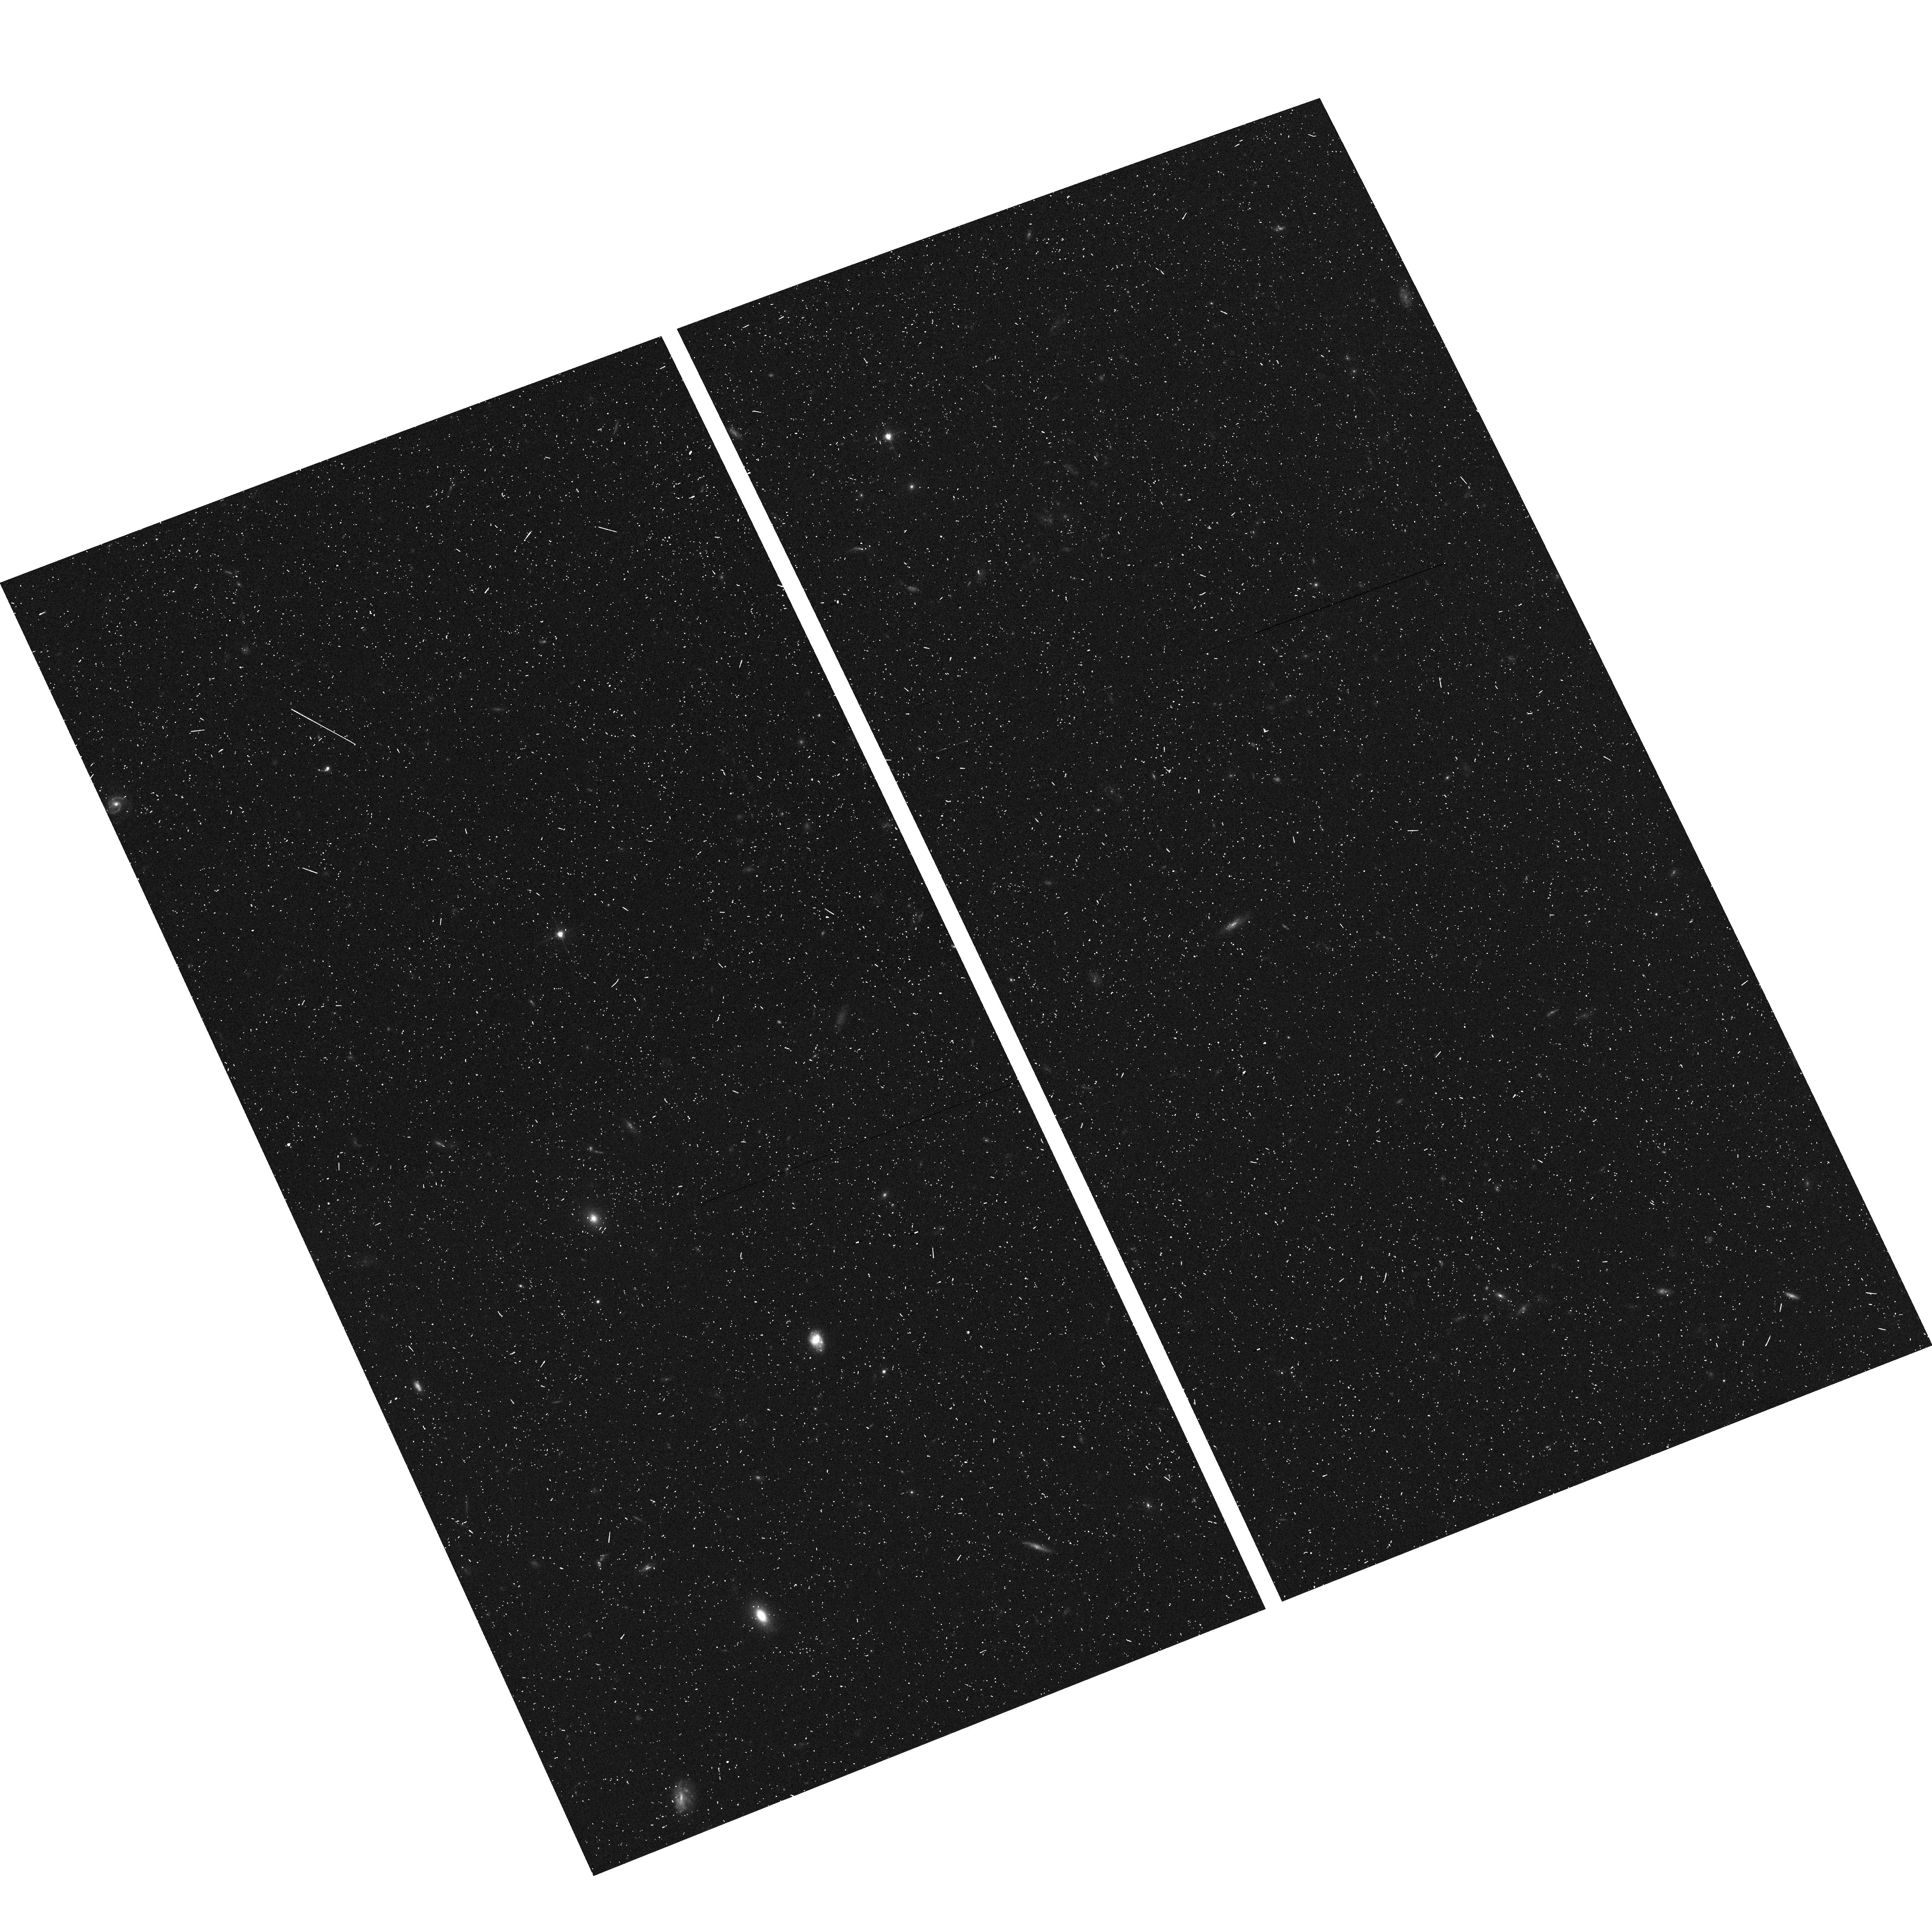
Target: CDF-N-PEARS-2
Instrument: ACS/WFC
Filter: F606W
Exposure: 7 min
Observation ID: hst_10530_h8_acs_wfc_f606w_j9fah8

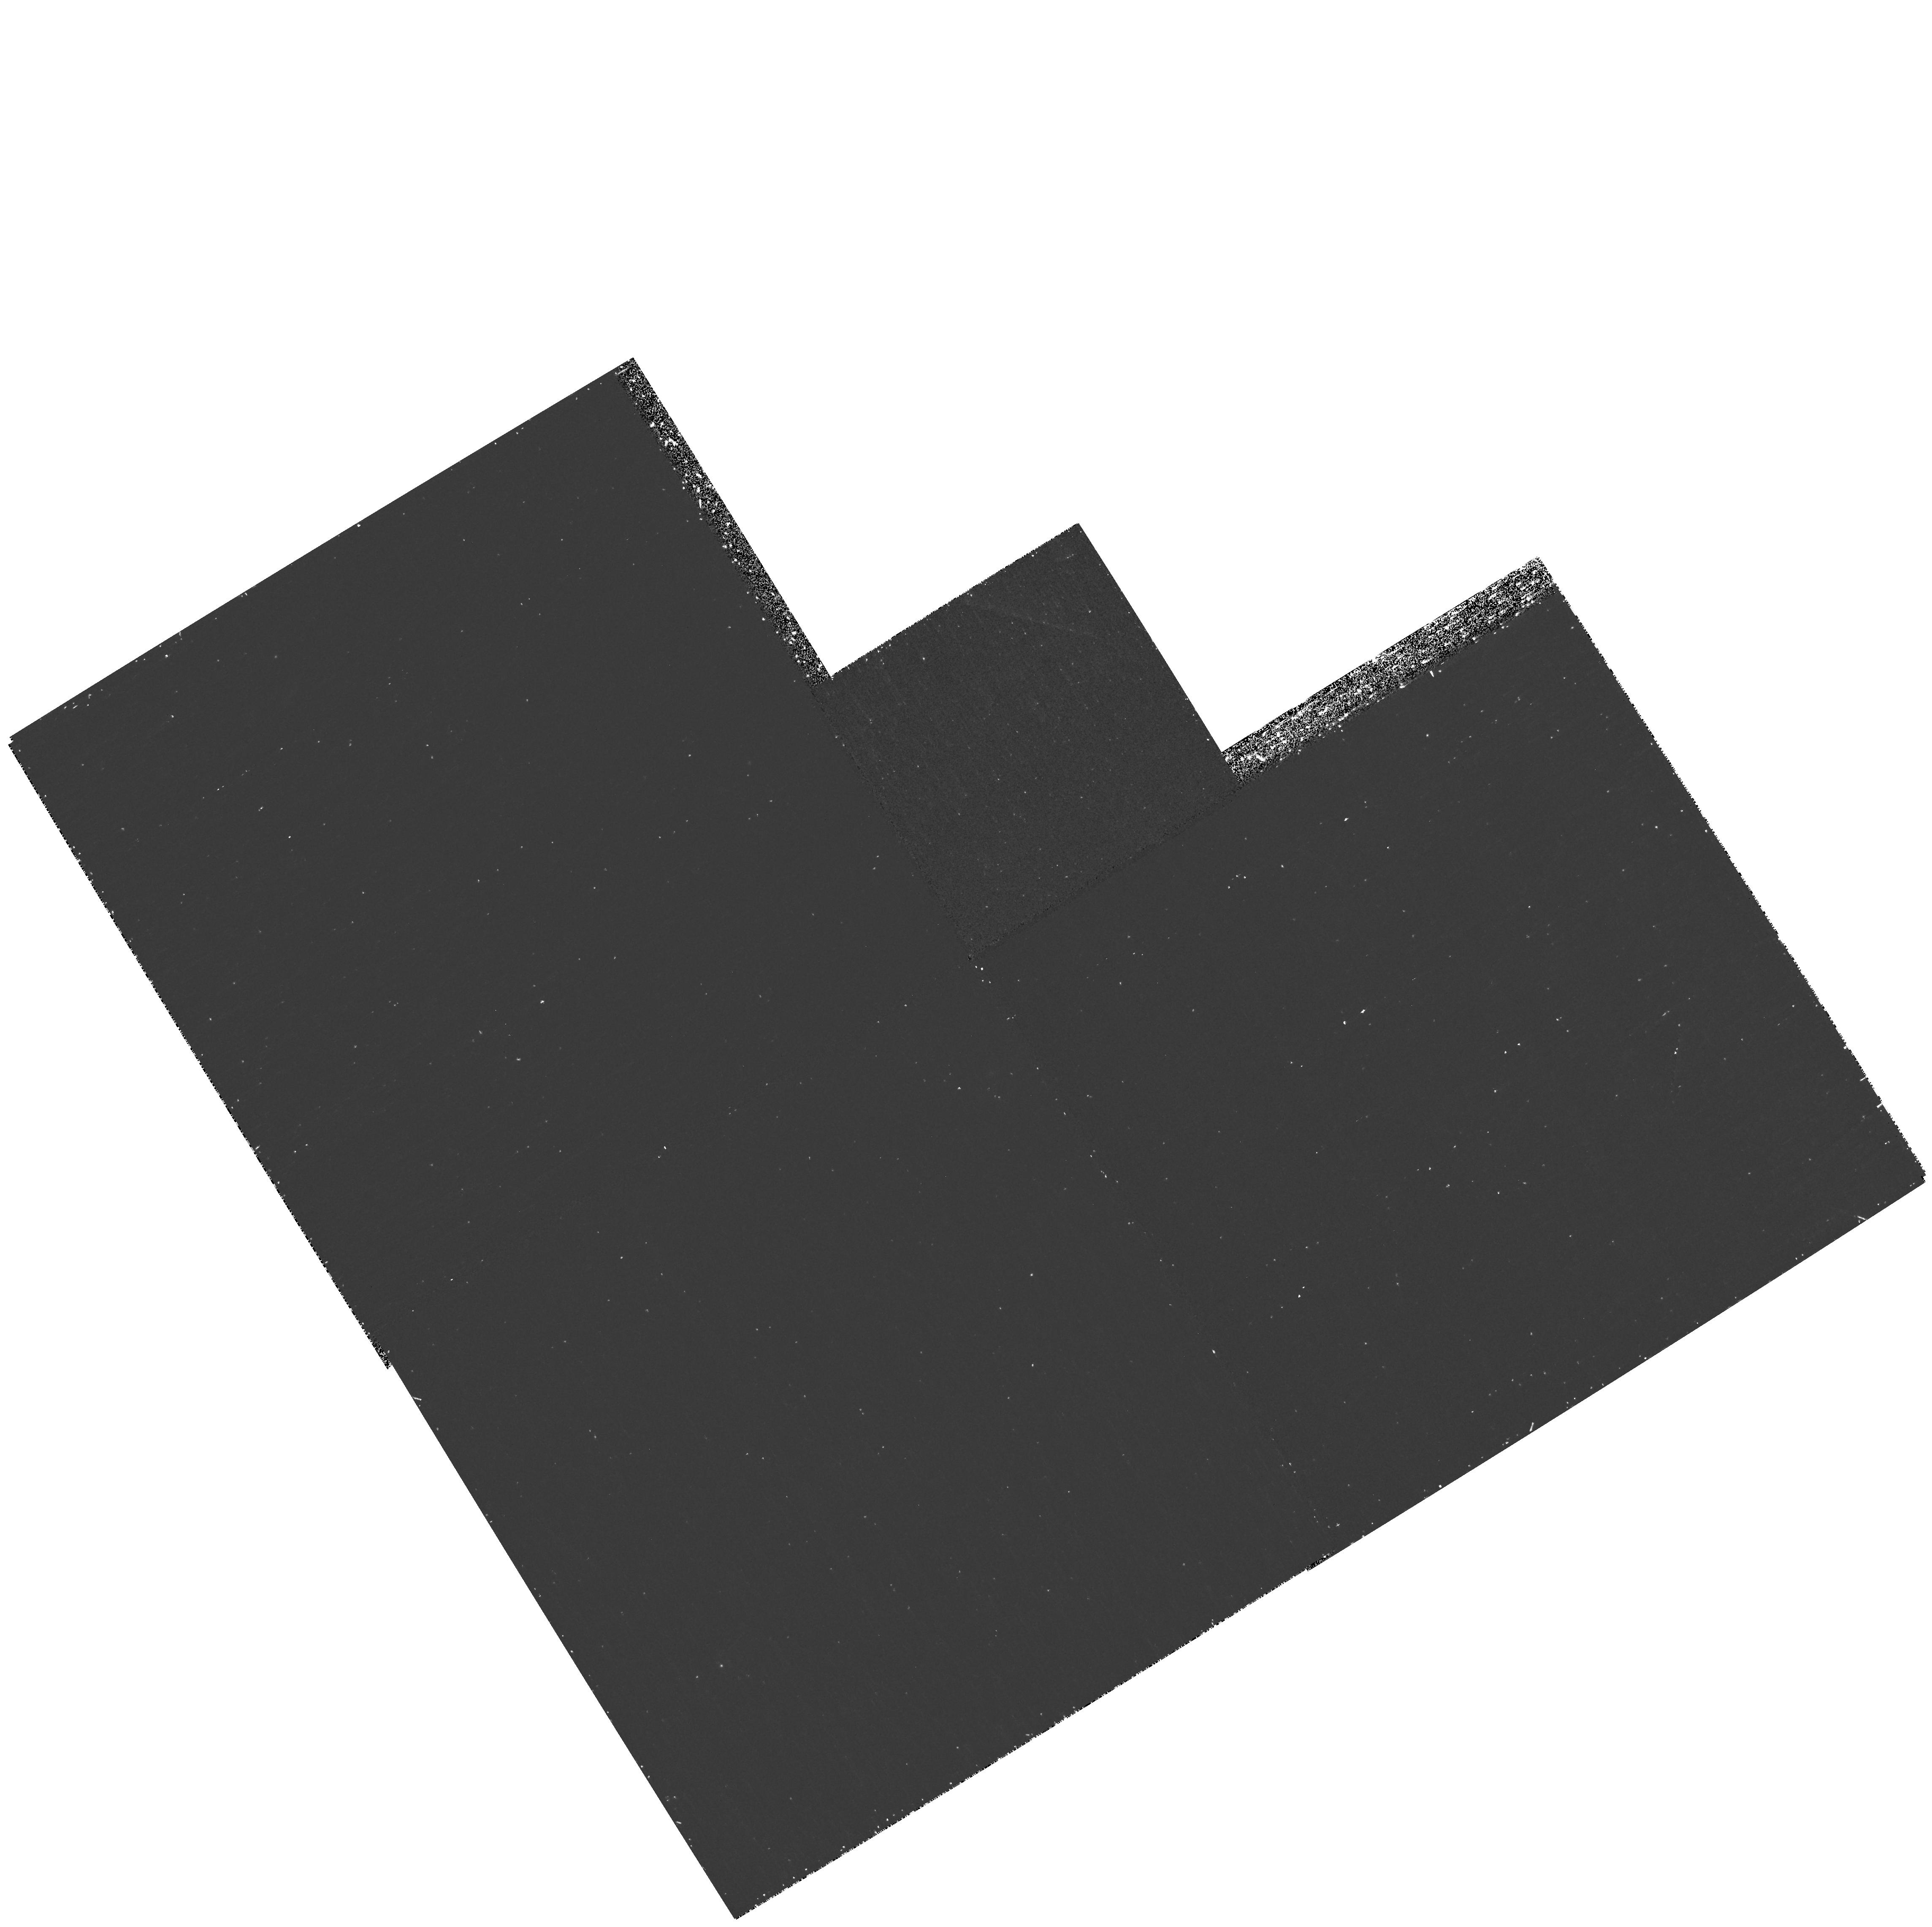
Target: field at RA 53.240°, Dec -27.760°
Instrument: WFPC2/PC
Filter: F300W
Exposure: 35 min
Observation ID: hst_10530_6k_wfpc2_pc_f300w_u9fa6k

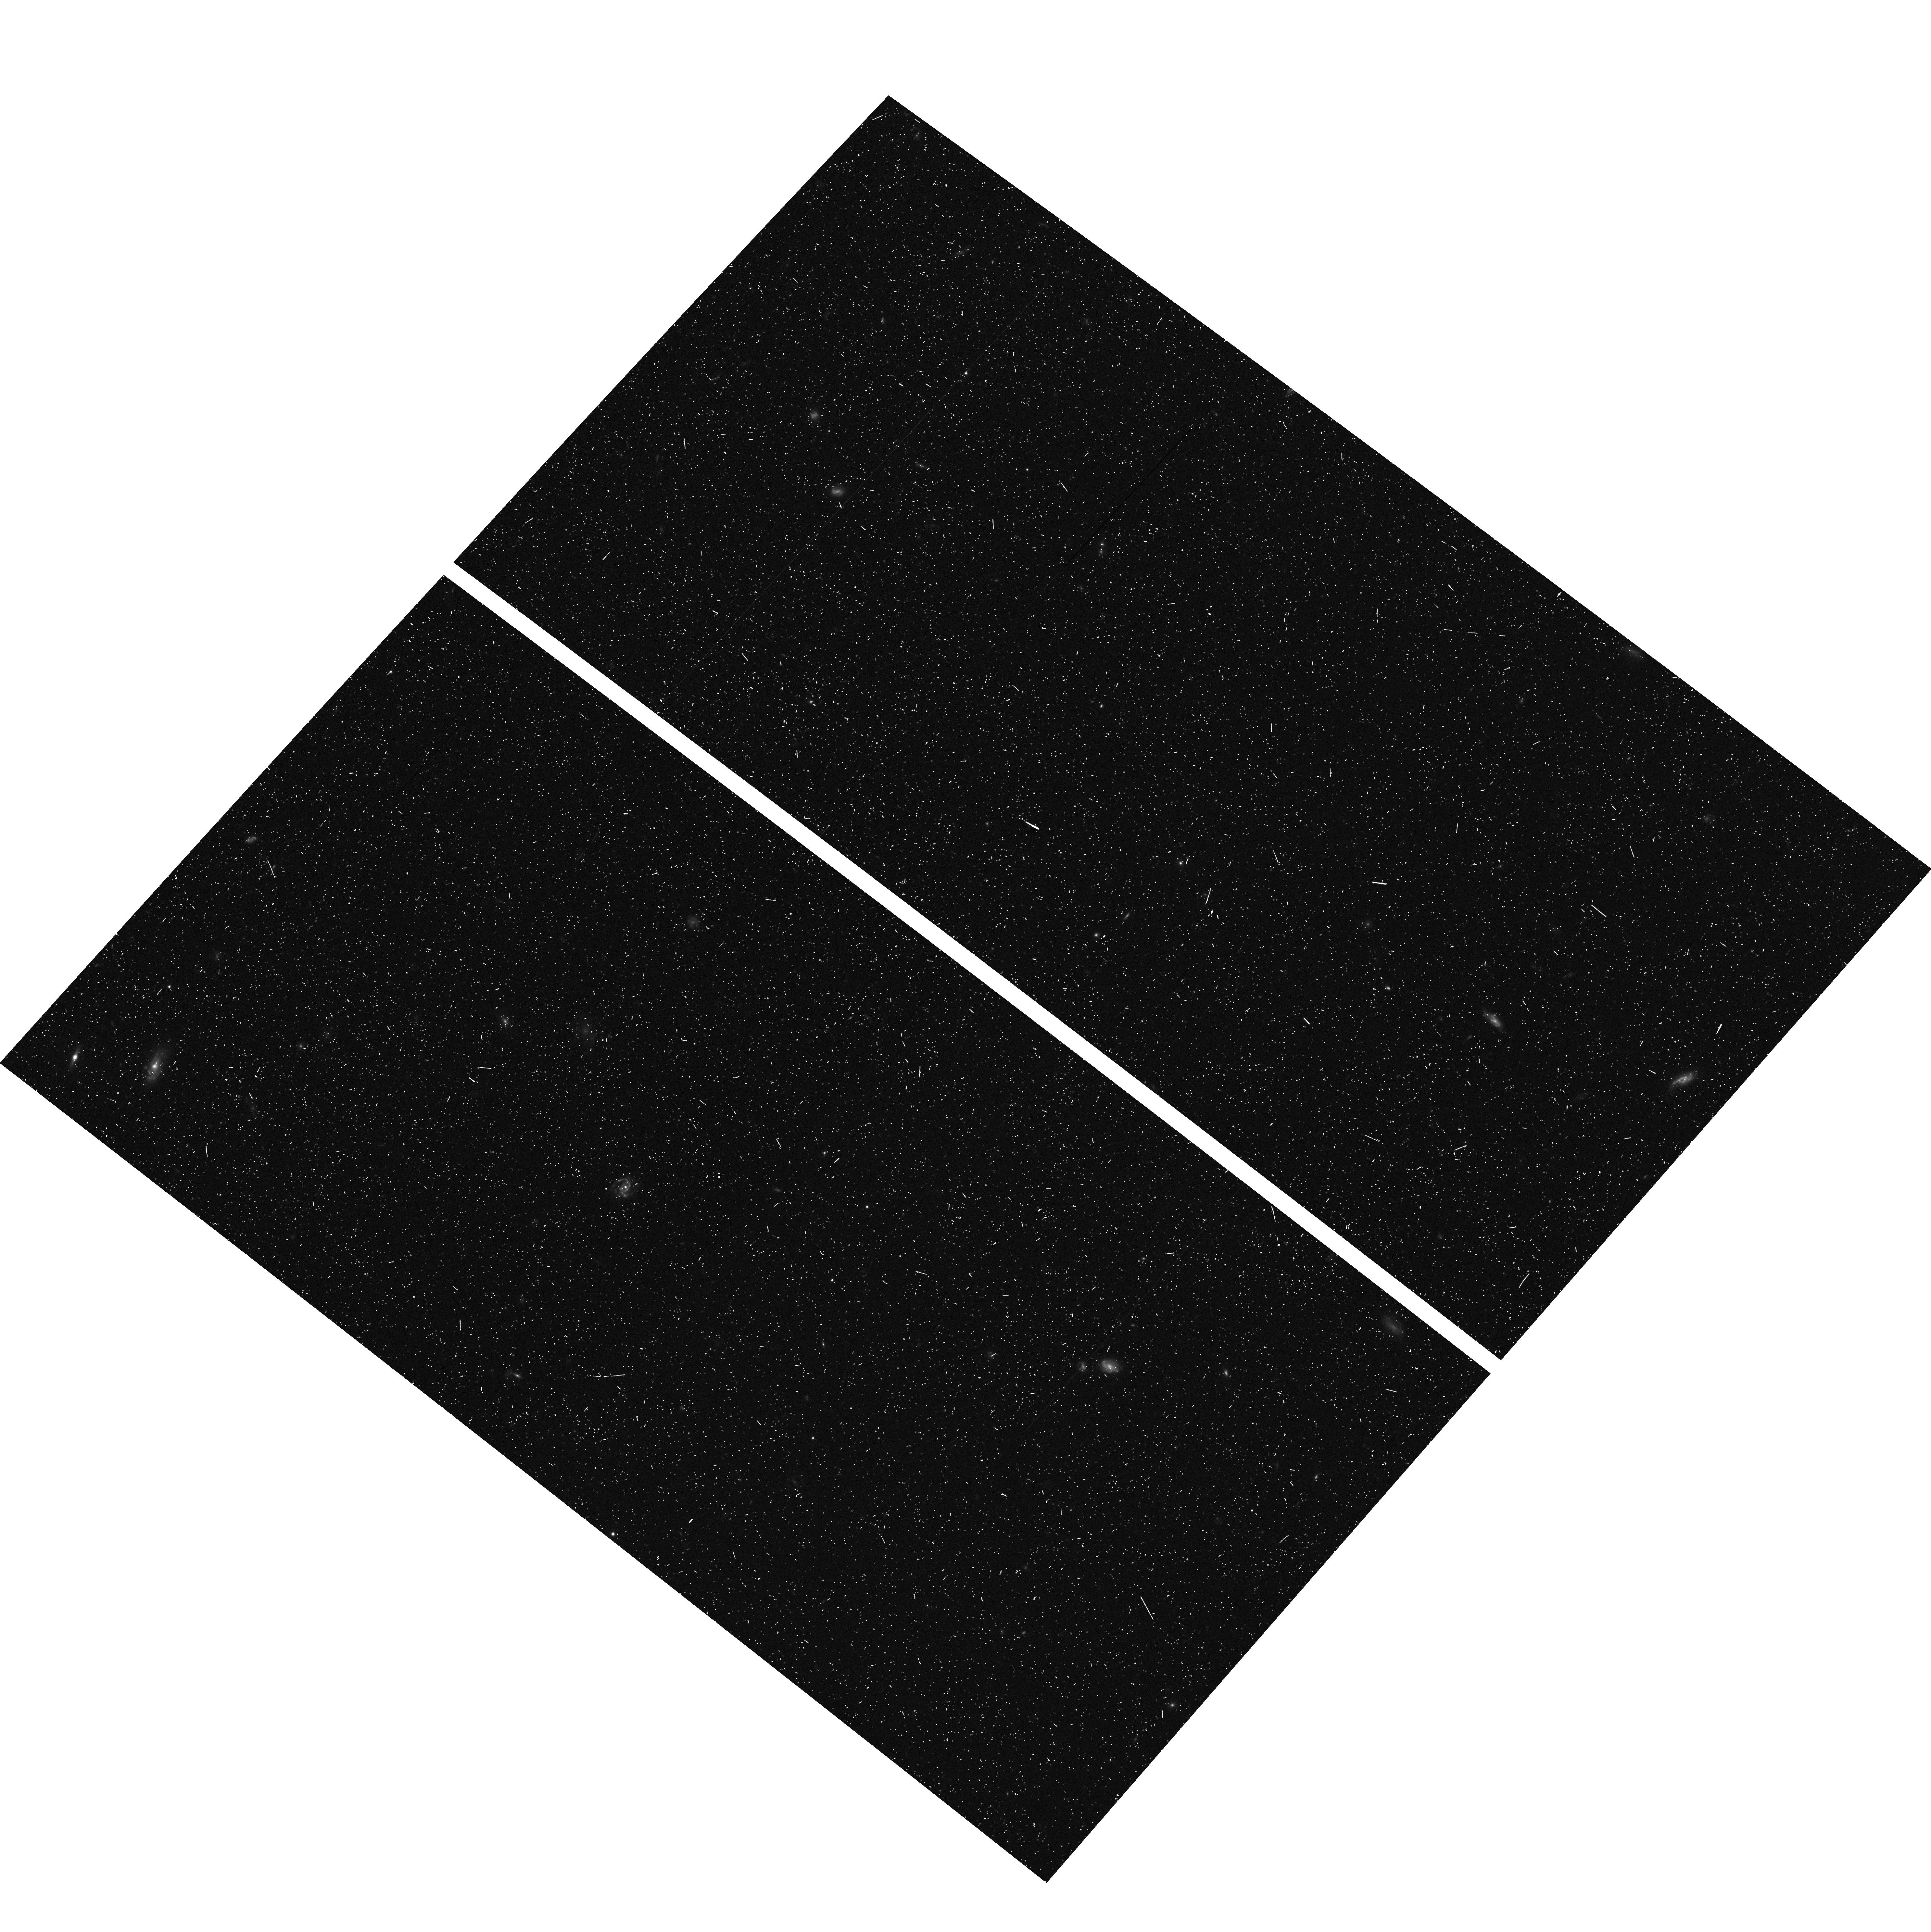
Target: CDF-S-PEARS-1
Instrument: ACS/WFC
Filter: F606W
Exposure: 6 min
Observation ID: hst_10530_4f_acs_wfc_f606w_j9fa4f

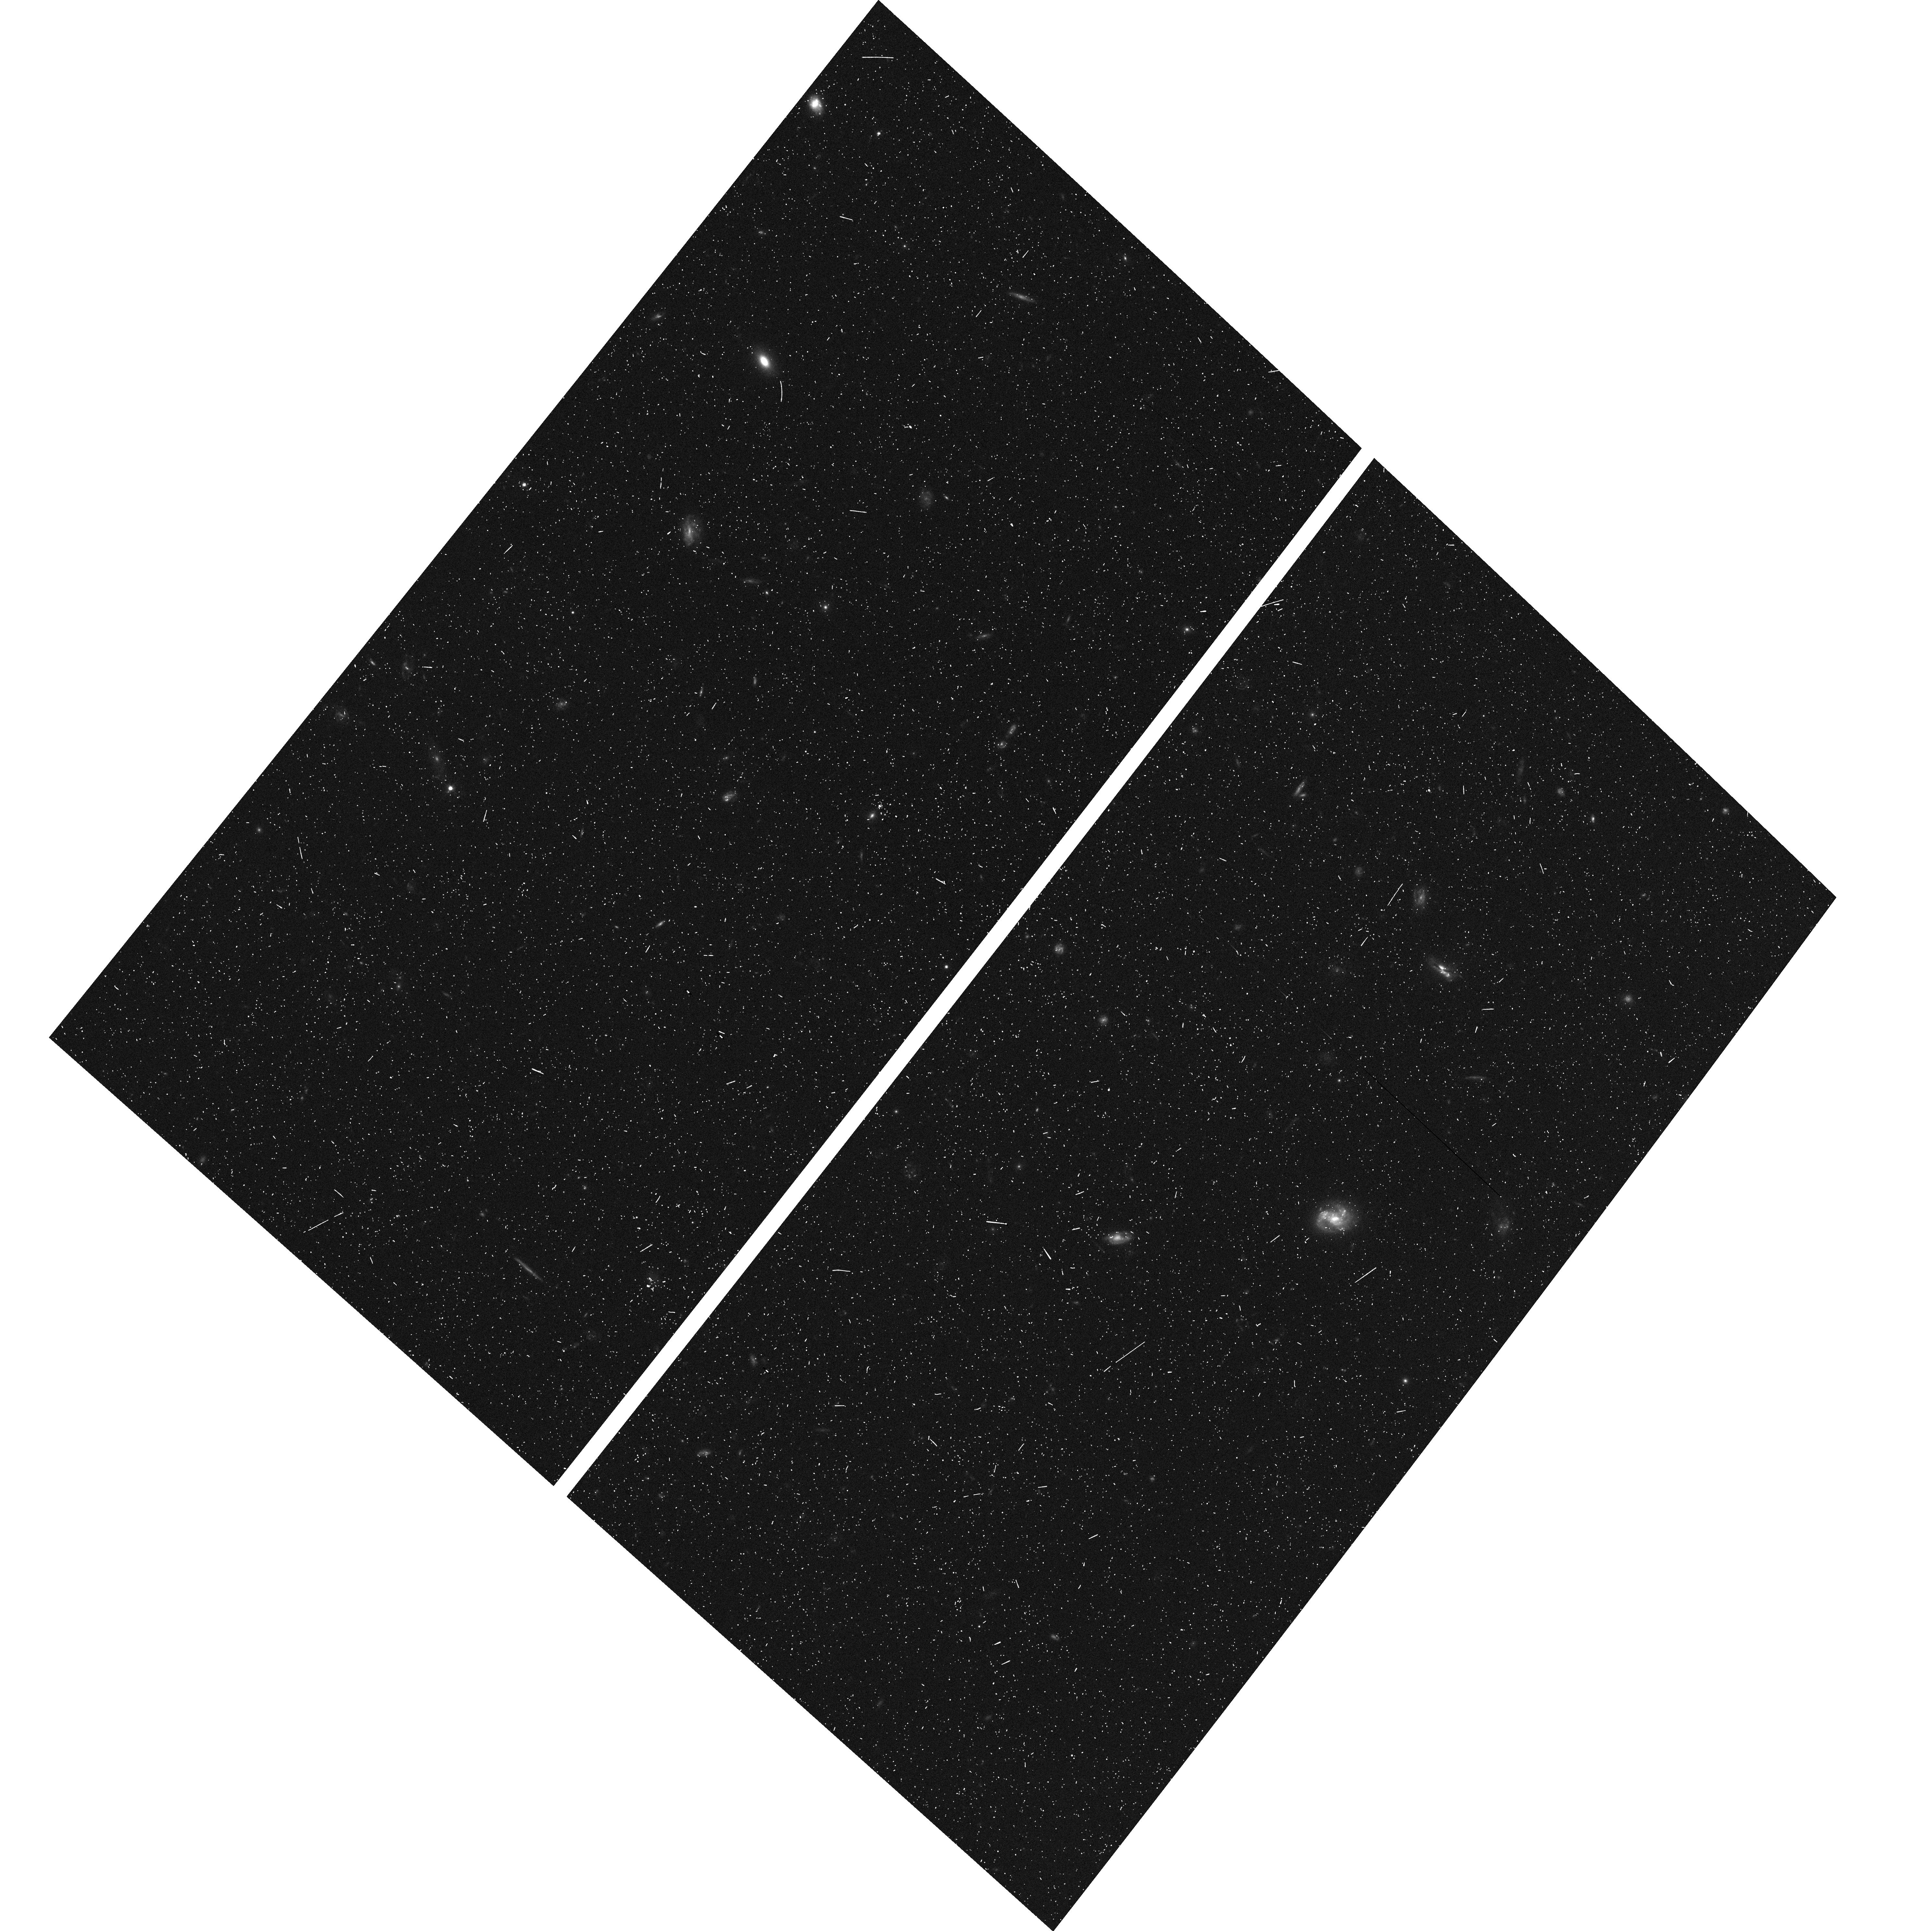
Target: CDF-N-PEARS-1
Instrument: ACS/WFC
Filter: F606W
Exposure: 7 min
Observation ID: hst_10530_g2_acs_wfc_f606w_j9fag2

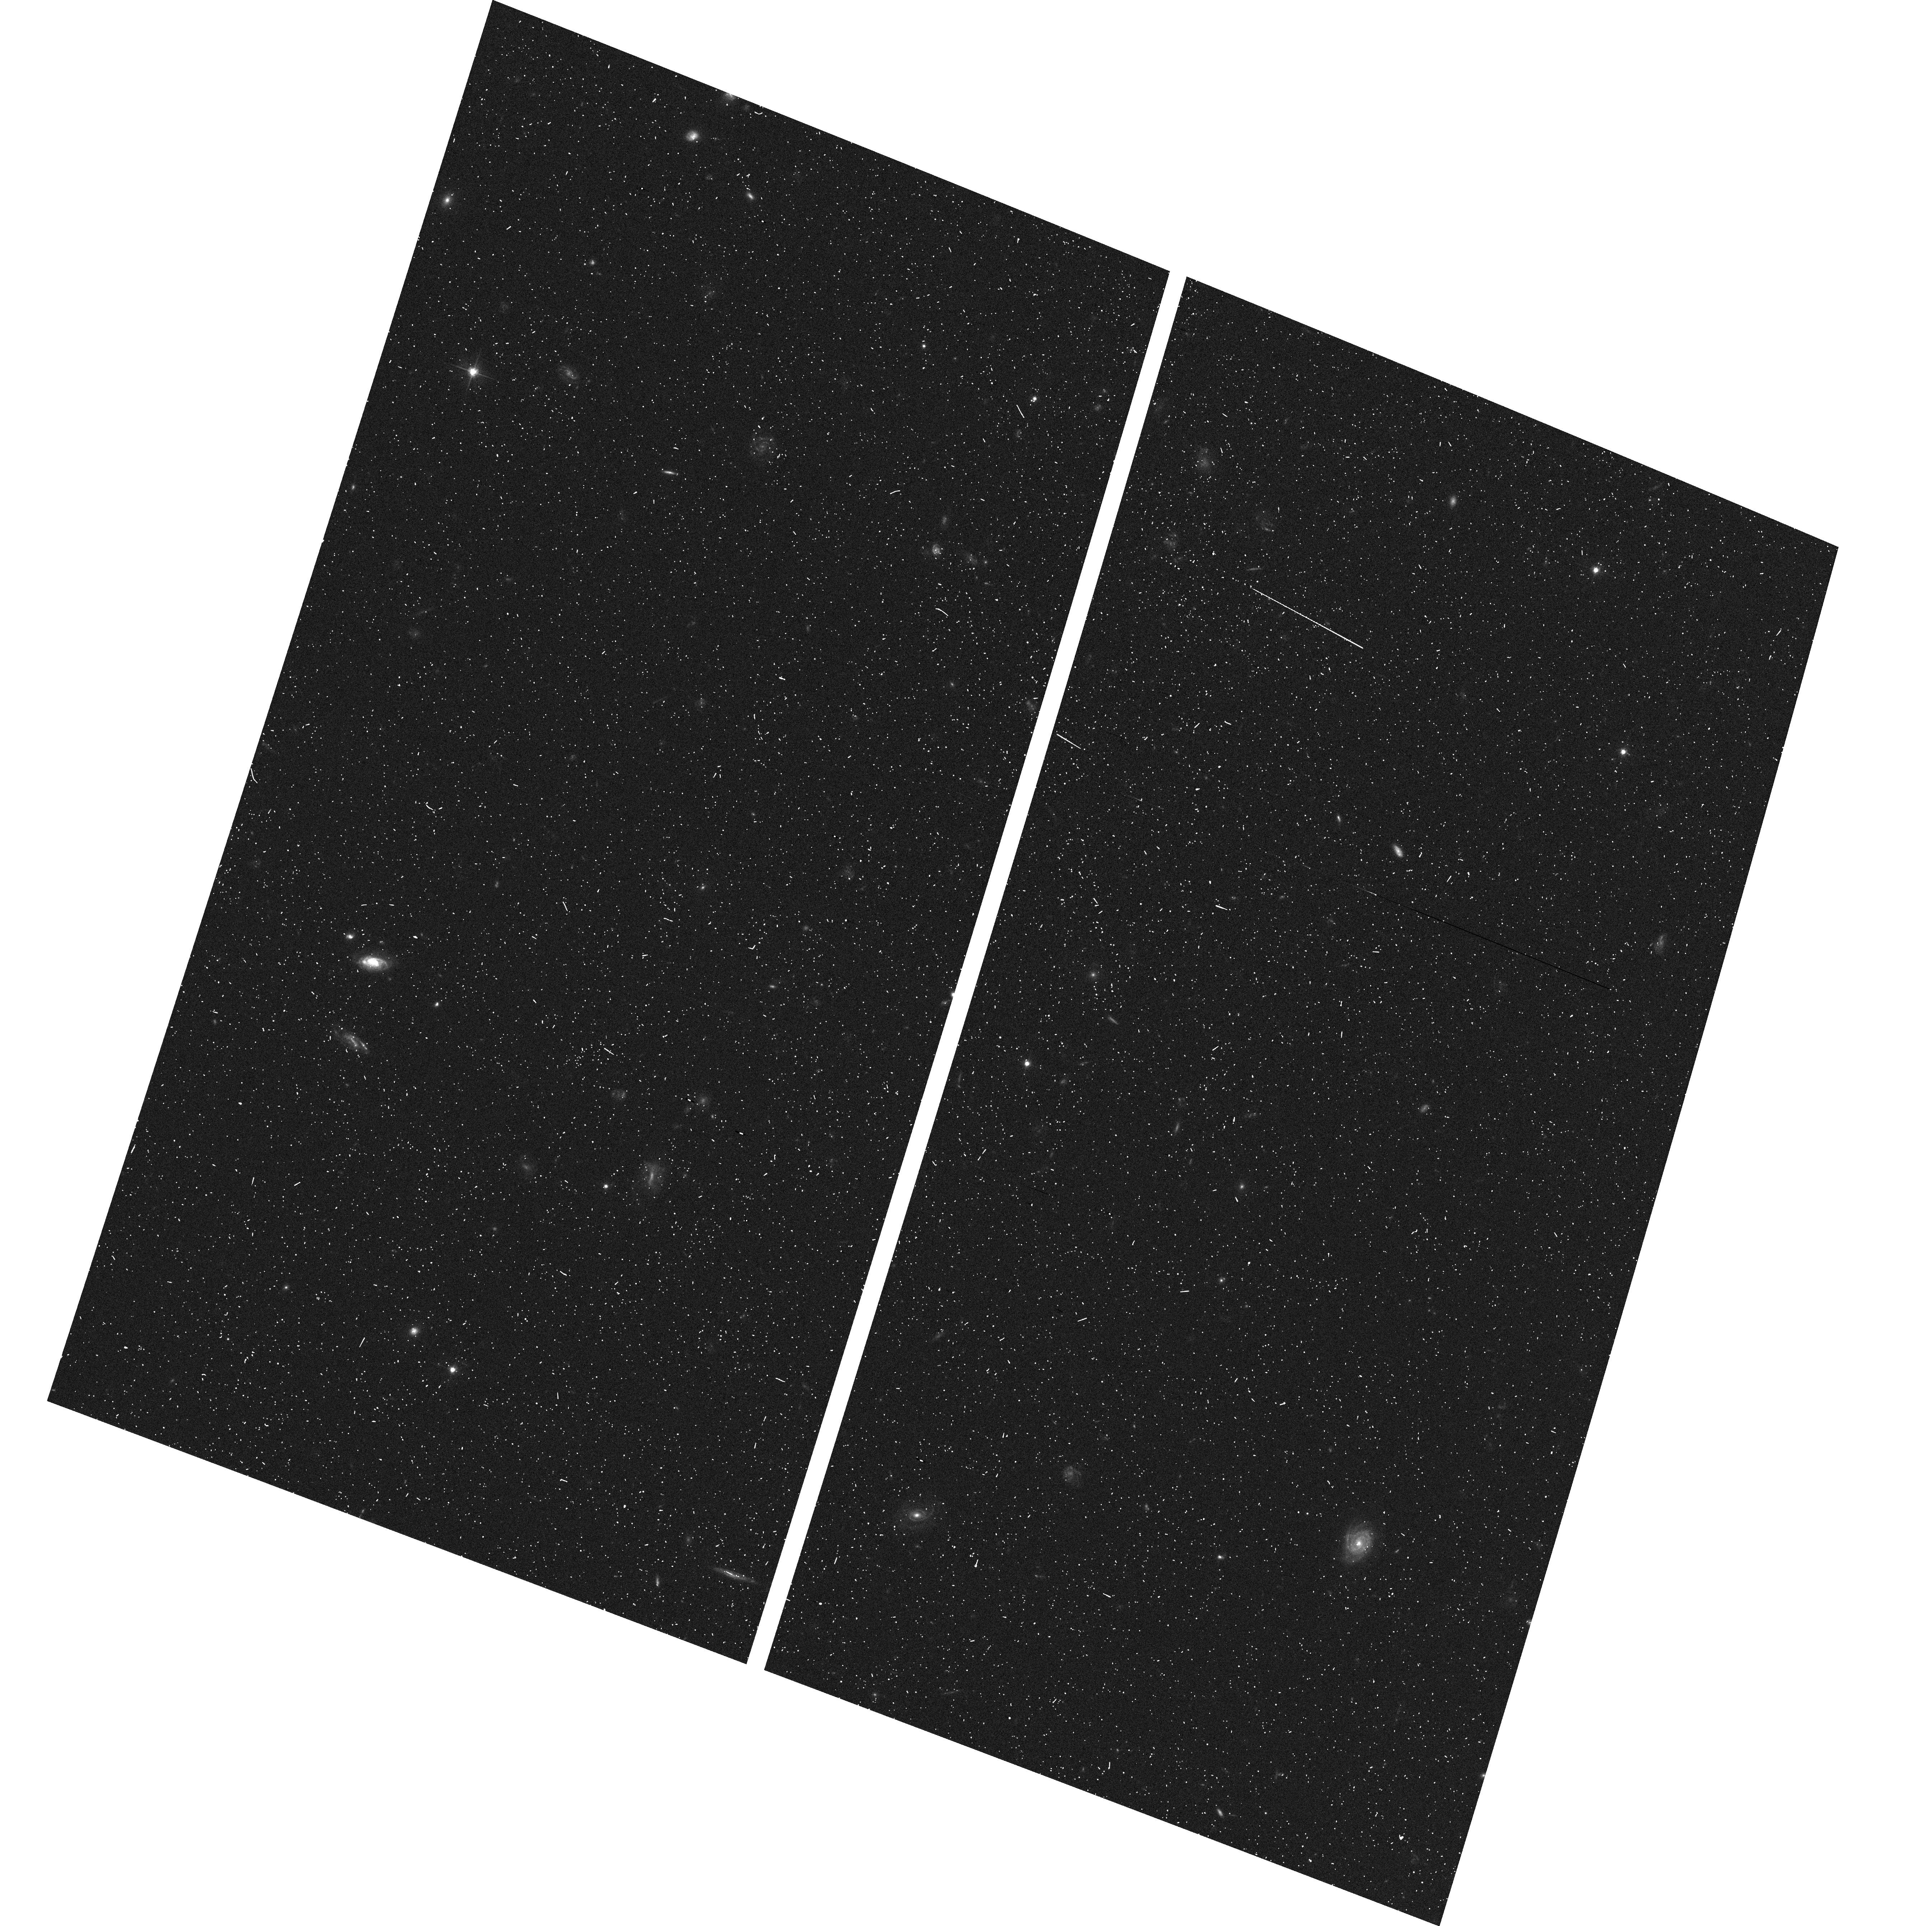
Target: CDF-SOUTH-UDF
Instrument: ACS/WFC
Filter: F606W
Exposure: 6 min
Observation ID: hst_10530_04_acs_wfc_f606w_j9fa04

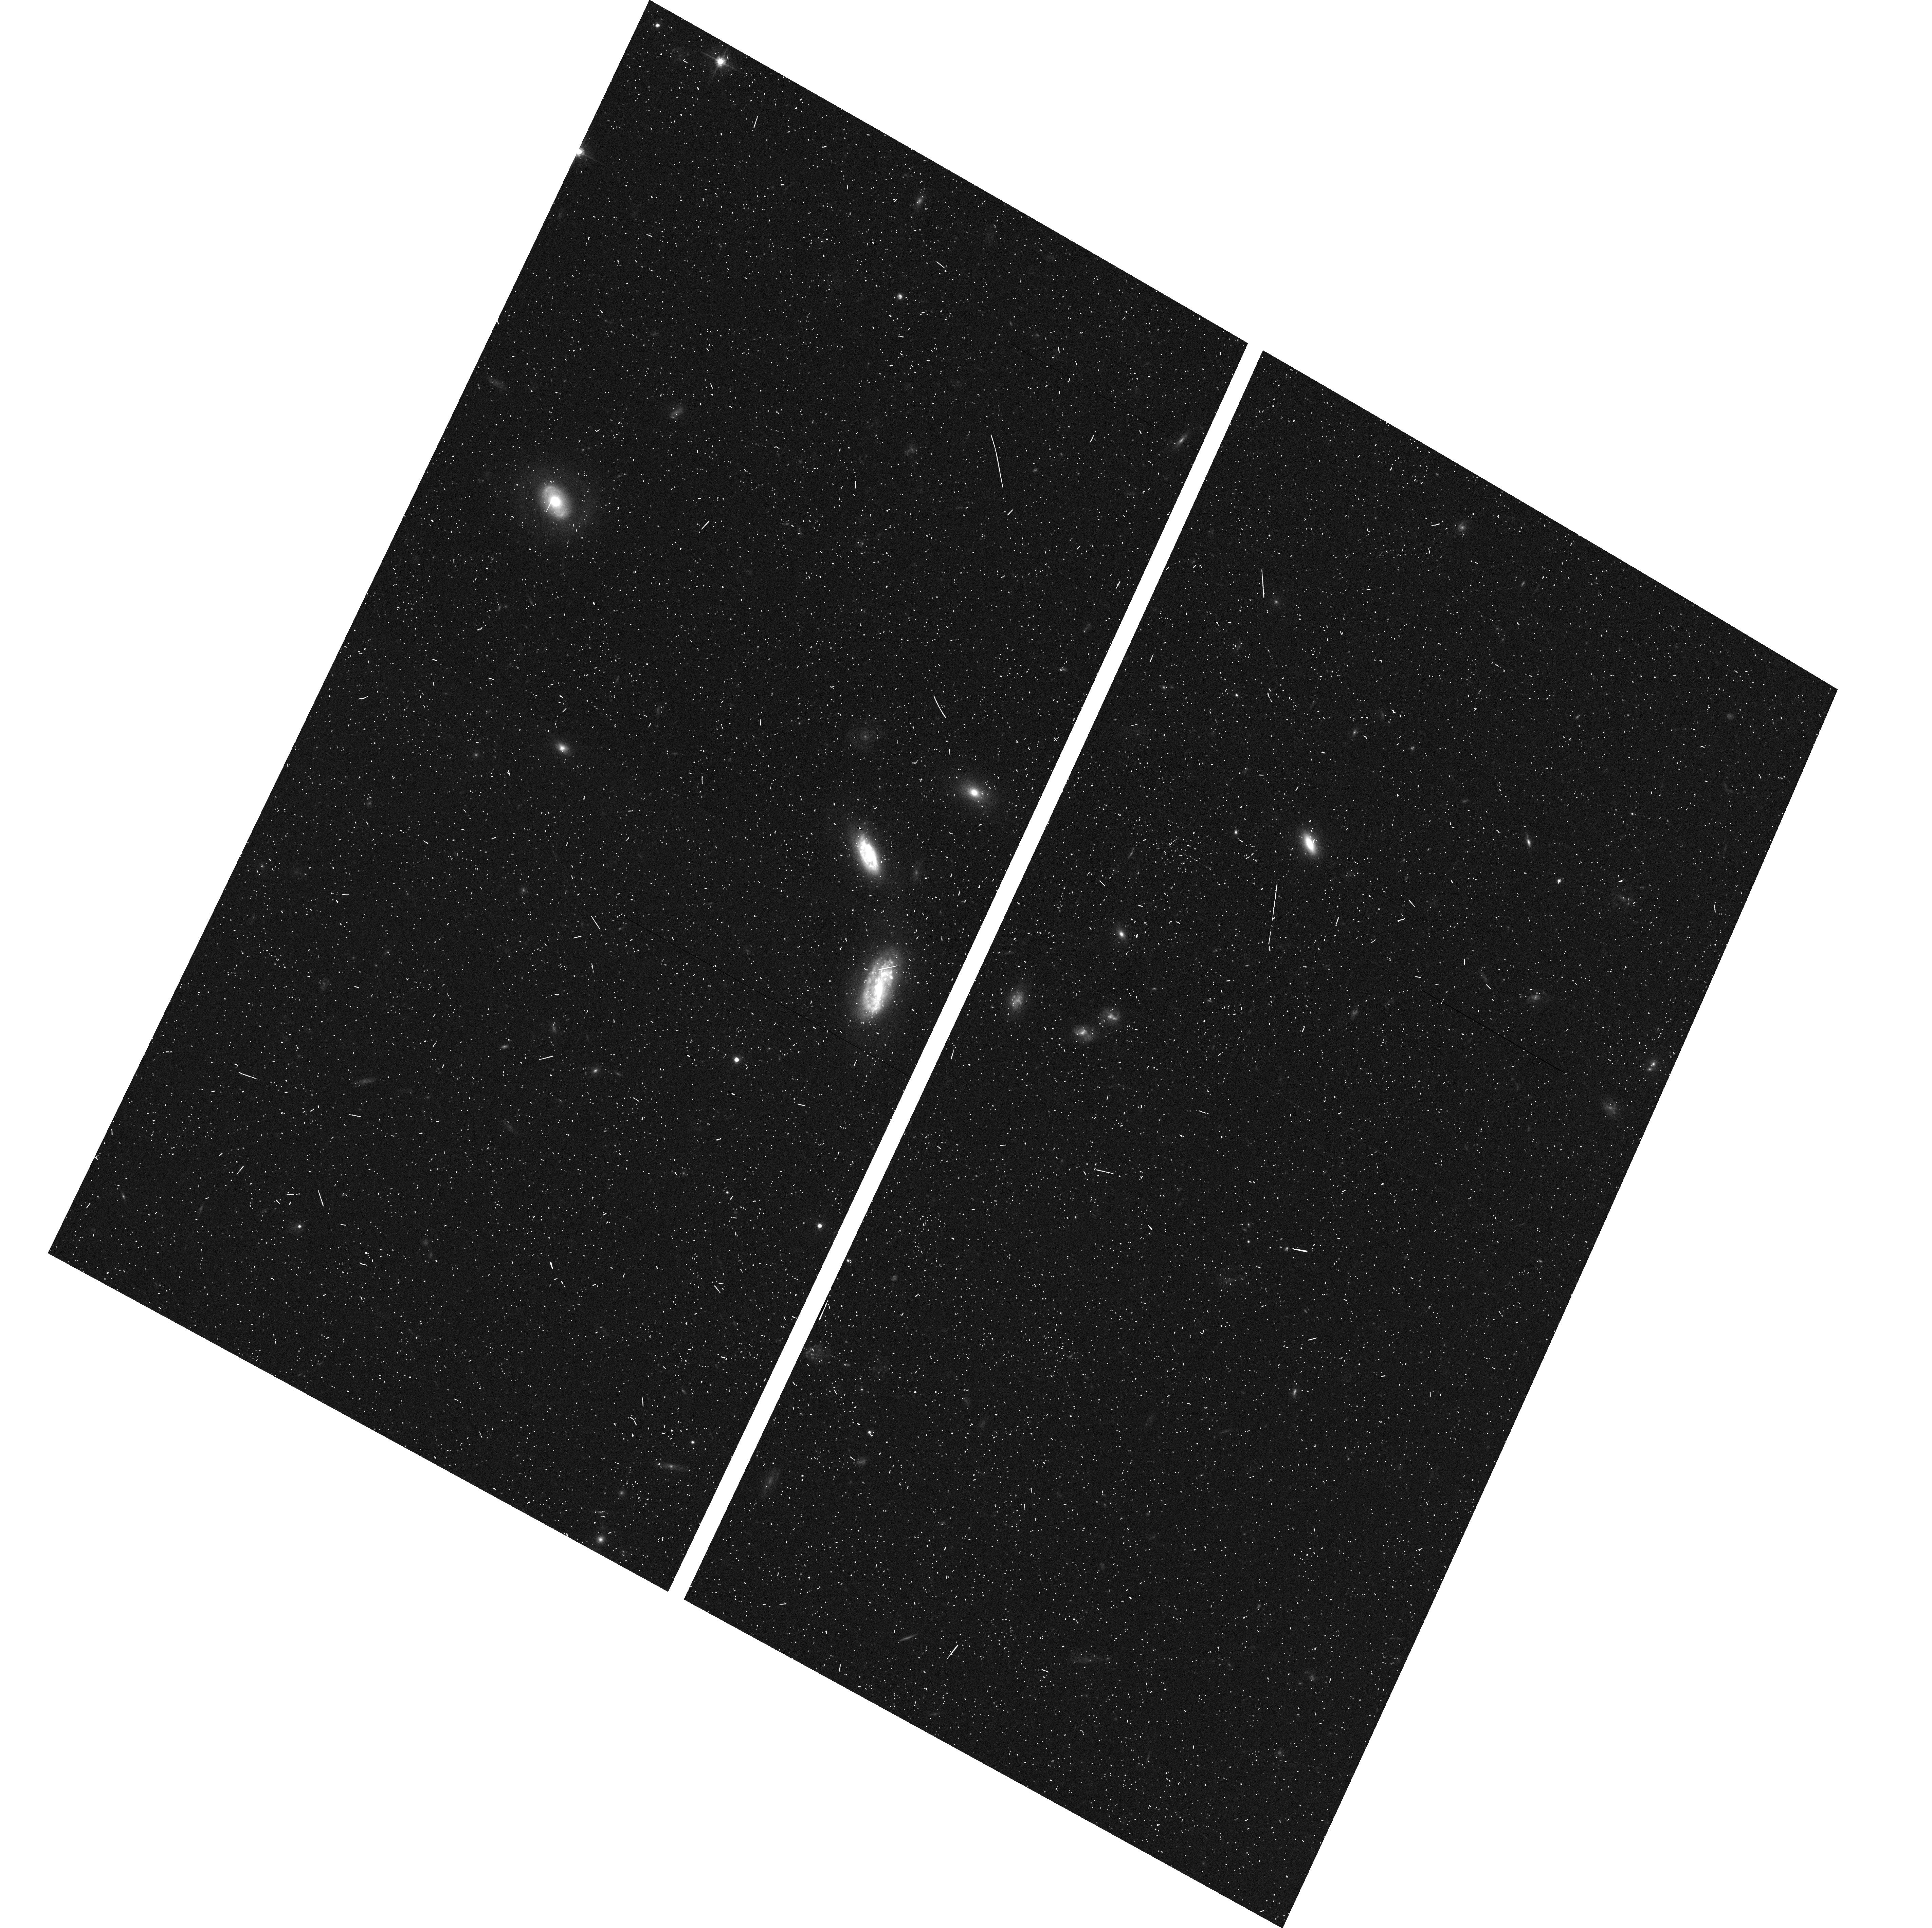
Target: CDF-S-PEARS-3
Instrument: ACS/WFC
Filter: F606W
Exposure: 6 min
Observation ID: hst_10530_81_acs_wfc_f606w_j9fa81

Probing Evolution And Reionization Spectroscopically {PEARS} (PI: Malhotra, Sangeeta)

While imaging with HST has gone deep enough to probe the highest redshifts, e.g. the GOODS survey and the Ultra Deep Field, spectroscopic identifications have not kept up. We propose an ACS grism survey to get slitless spectra of all sources in a wide survey region (8 ACS fields) up to z =27.0 magnitude, and an ultradeep field in the HUDF reaching sources up to z =28 magnitude. The PEARS survey will: (1) Find and spectrocopically confirm all galaxies between z=4-7. (2) Probe the reionization epoch by robustly determining the luminosity function of galaxies and low luminosity AGNs at z = 4 - 6. With known redshifts, we can get a local measure of star formation and ionization rate in case reionization is inhomogeneous. (3) Study galaxy formation and evolution by finding galaxies in a contiguous redshift range between 4 < z < 7, and black hole evolution through a census of low-luminosity AGNs. (4) Get a robust census of galaxies with old stellar populations at 1 < z < 2.5, invaluable for checking consistency with heirarchical models of galaxy formation. Fitting these galaxies' spectra will yield age and metallicity estimates. (5) Study star-formation and galaxy assembly at its peak at 1< z < 2 by identifying emission lines in star-forming galaxies, old populations showing the 4000A break, and any combination of the two. (6) Constrain faint white dwarfs in the Galactic halo and thus measure their contribution to the dark matter halo. (7) Derive spectro-photometric redshifts by using the grism spectra along with broadband data. This will be the deepest unbiased spectroscopy yet, and will enhance the value of the multiwavelength data in UDF and the GOODS fields to the astronomical community. To this end we will deliver reduced spectra to the HST archives.